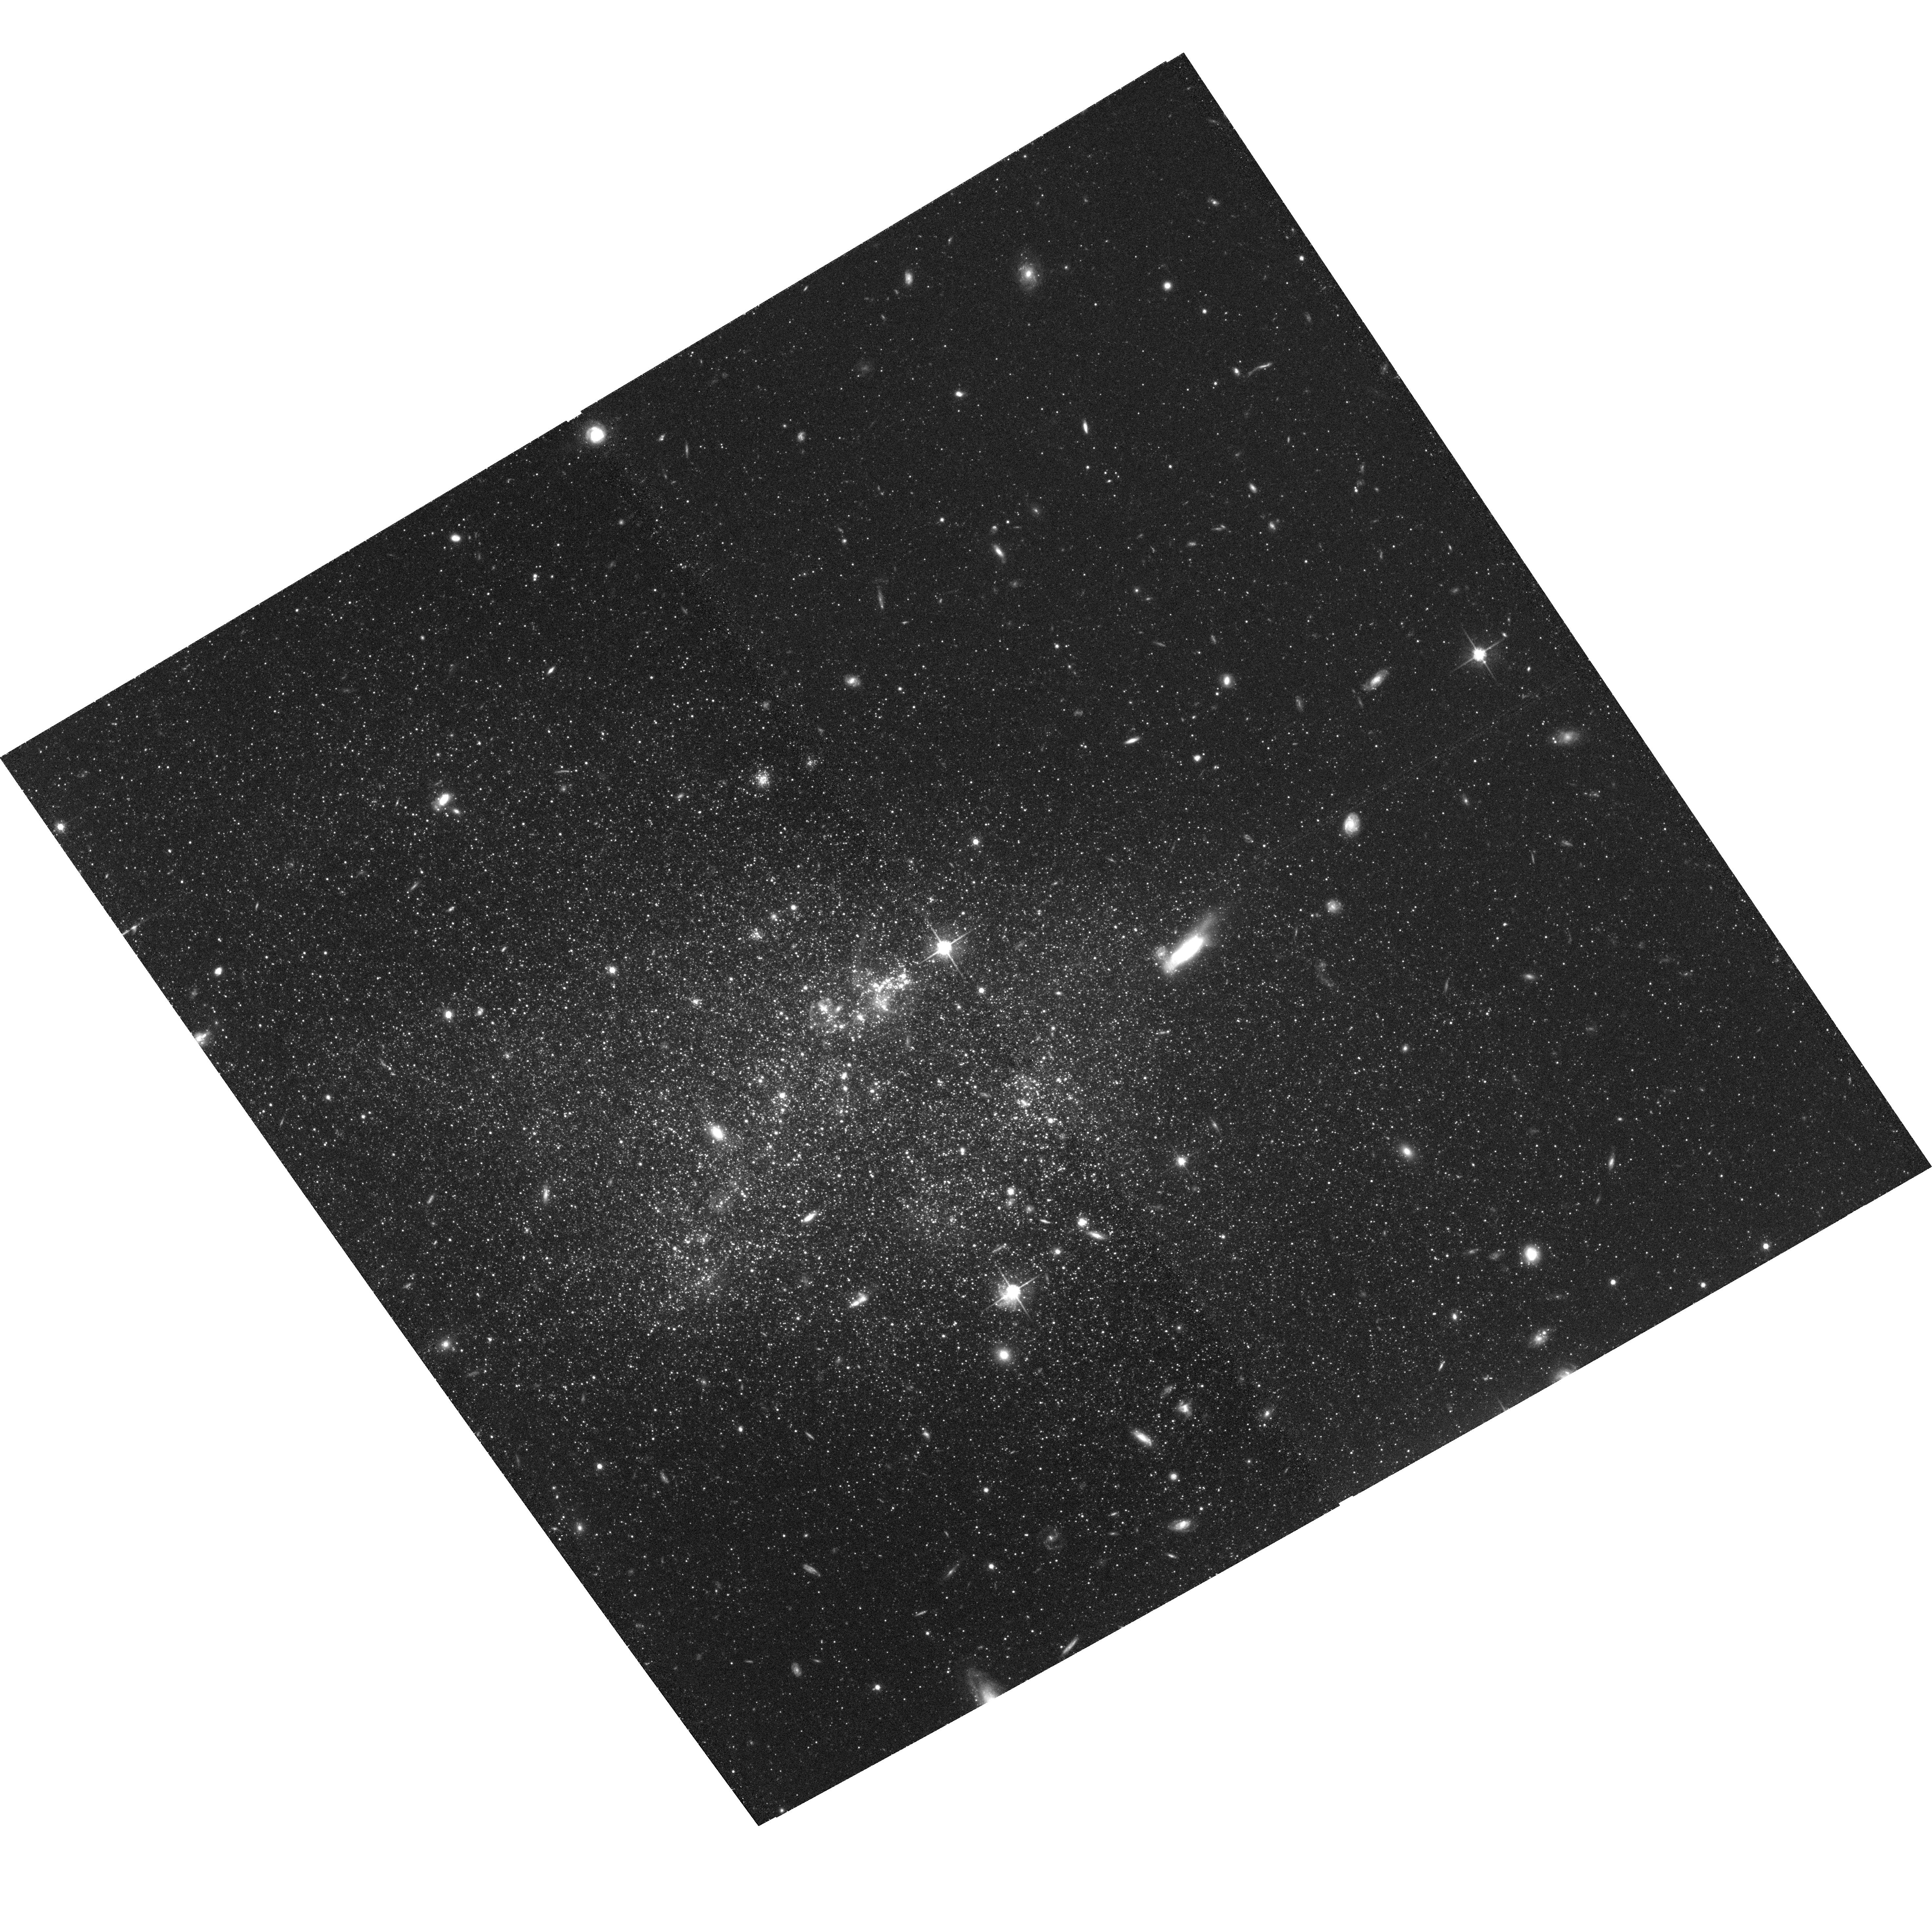
Target: UGC-04459. Instrument: ACS/WFC. Filter: F814W. Exposure: 1.3 h. Observation ID: hst_10605_05_acs_wfc_f814w_j9cm05

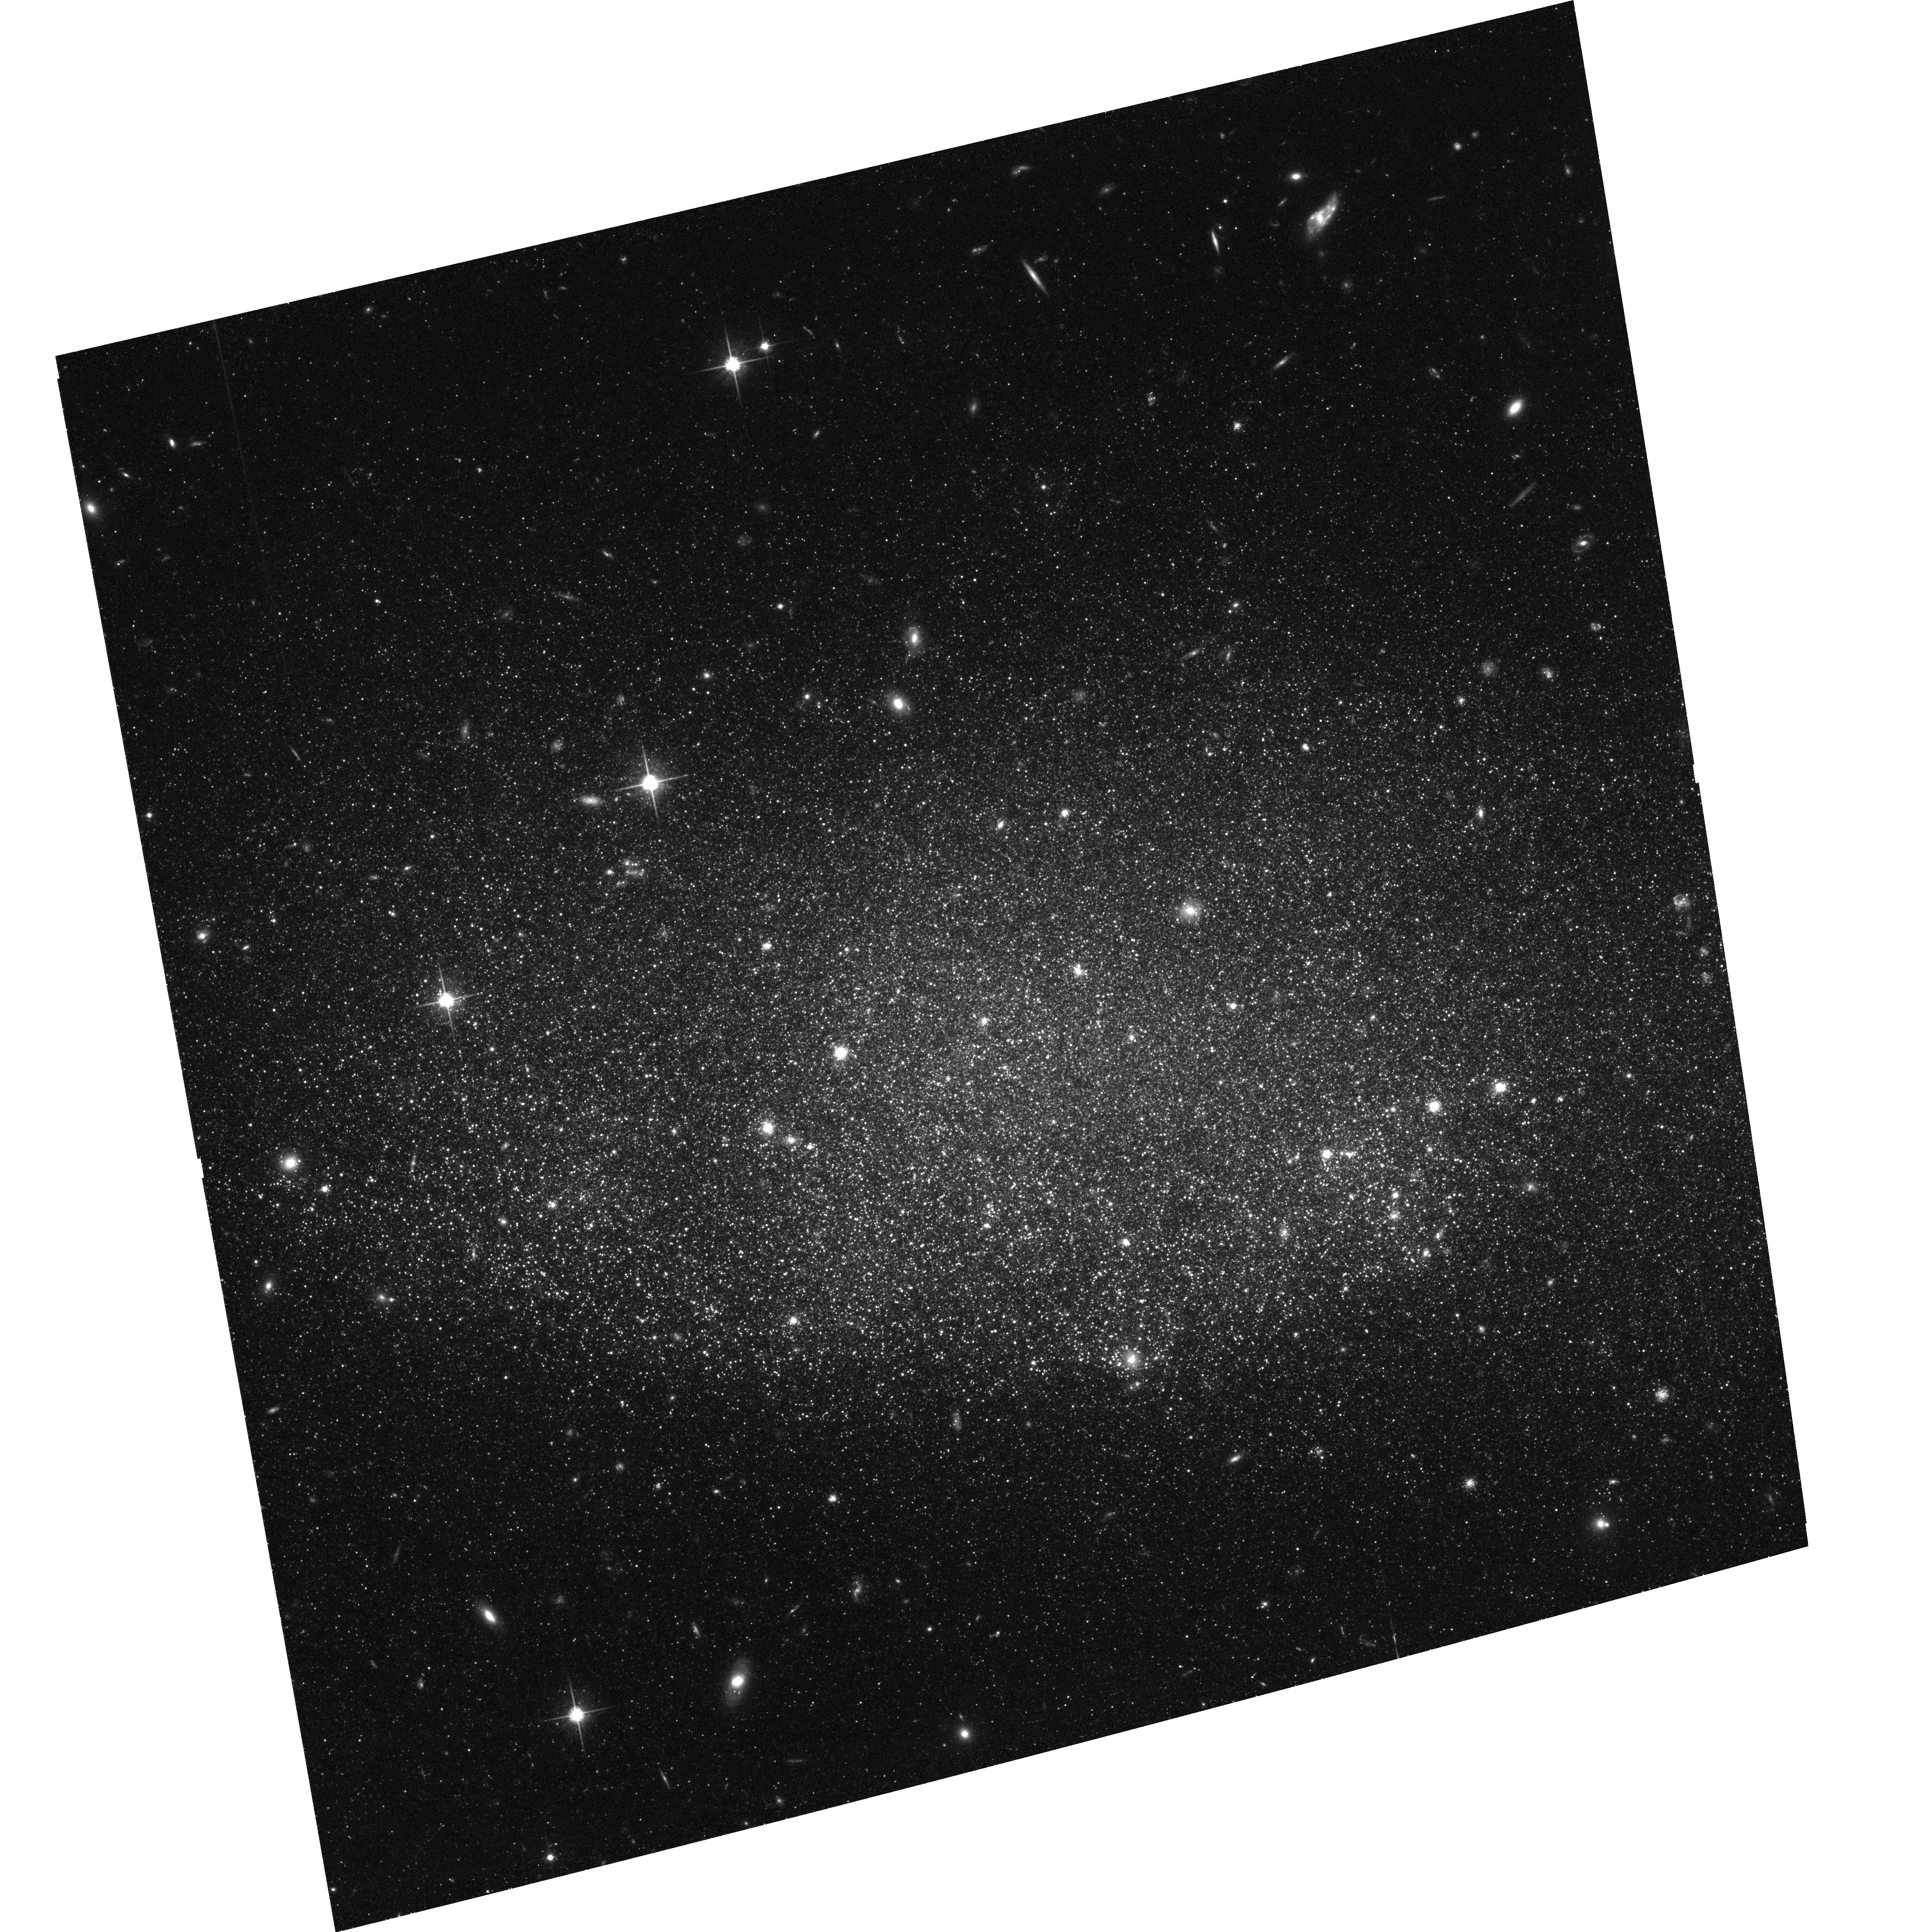
Target: UGC-08201. Instrument: ACS/WFC. Filter: F814W. Exposure: 1.3 h. Observation ID: hst_10605_08_acs_wfc_f814w_j9cm08

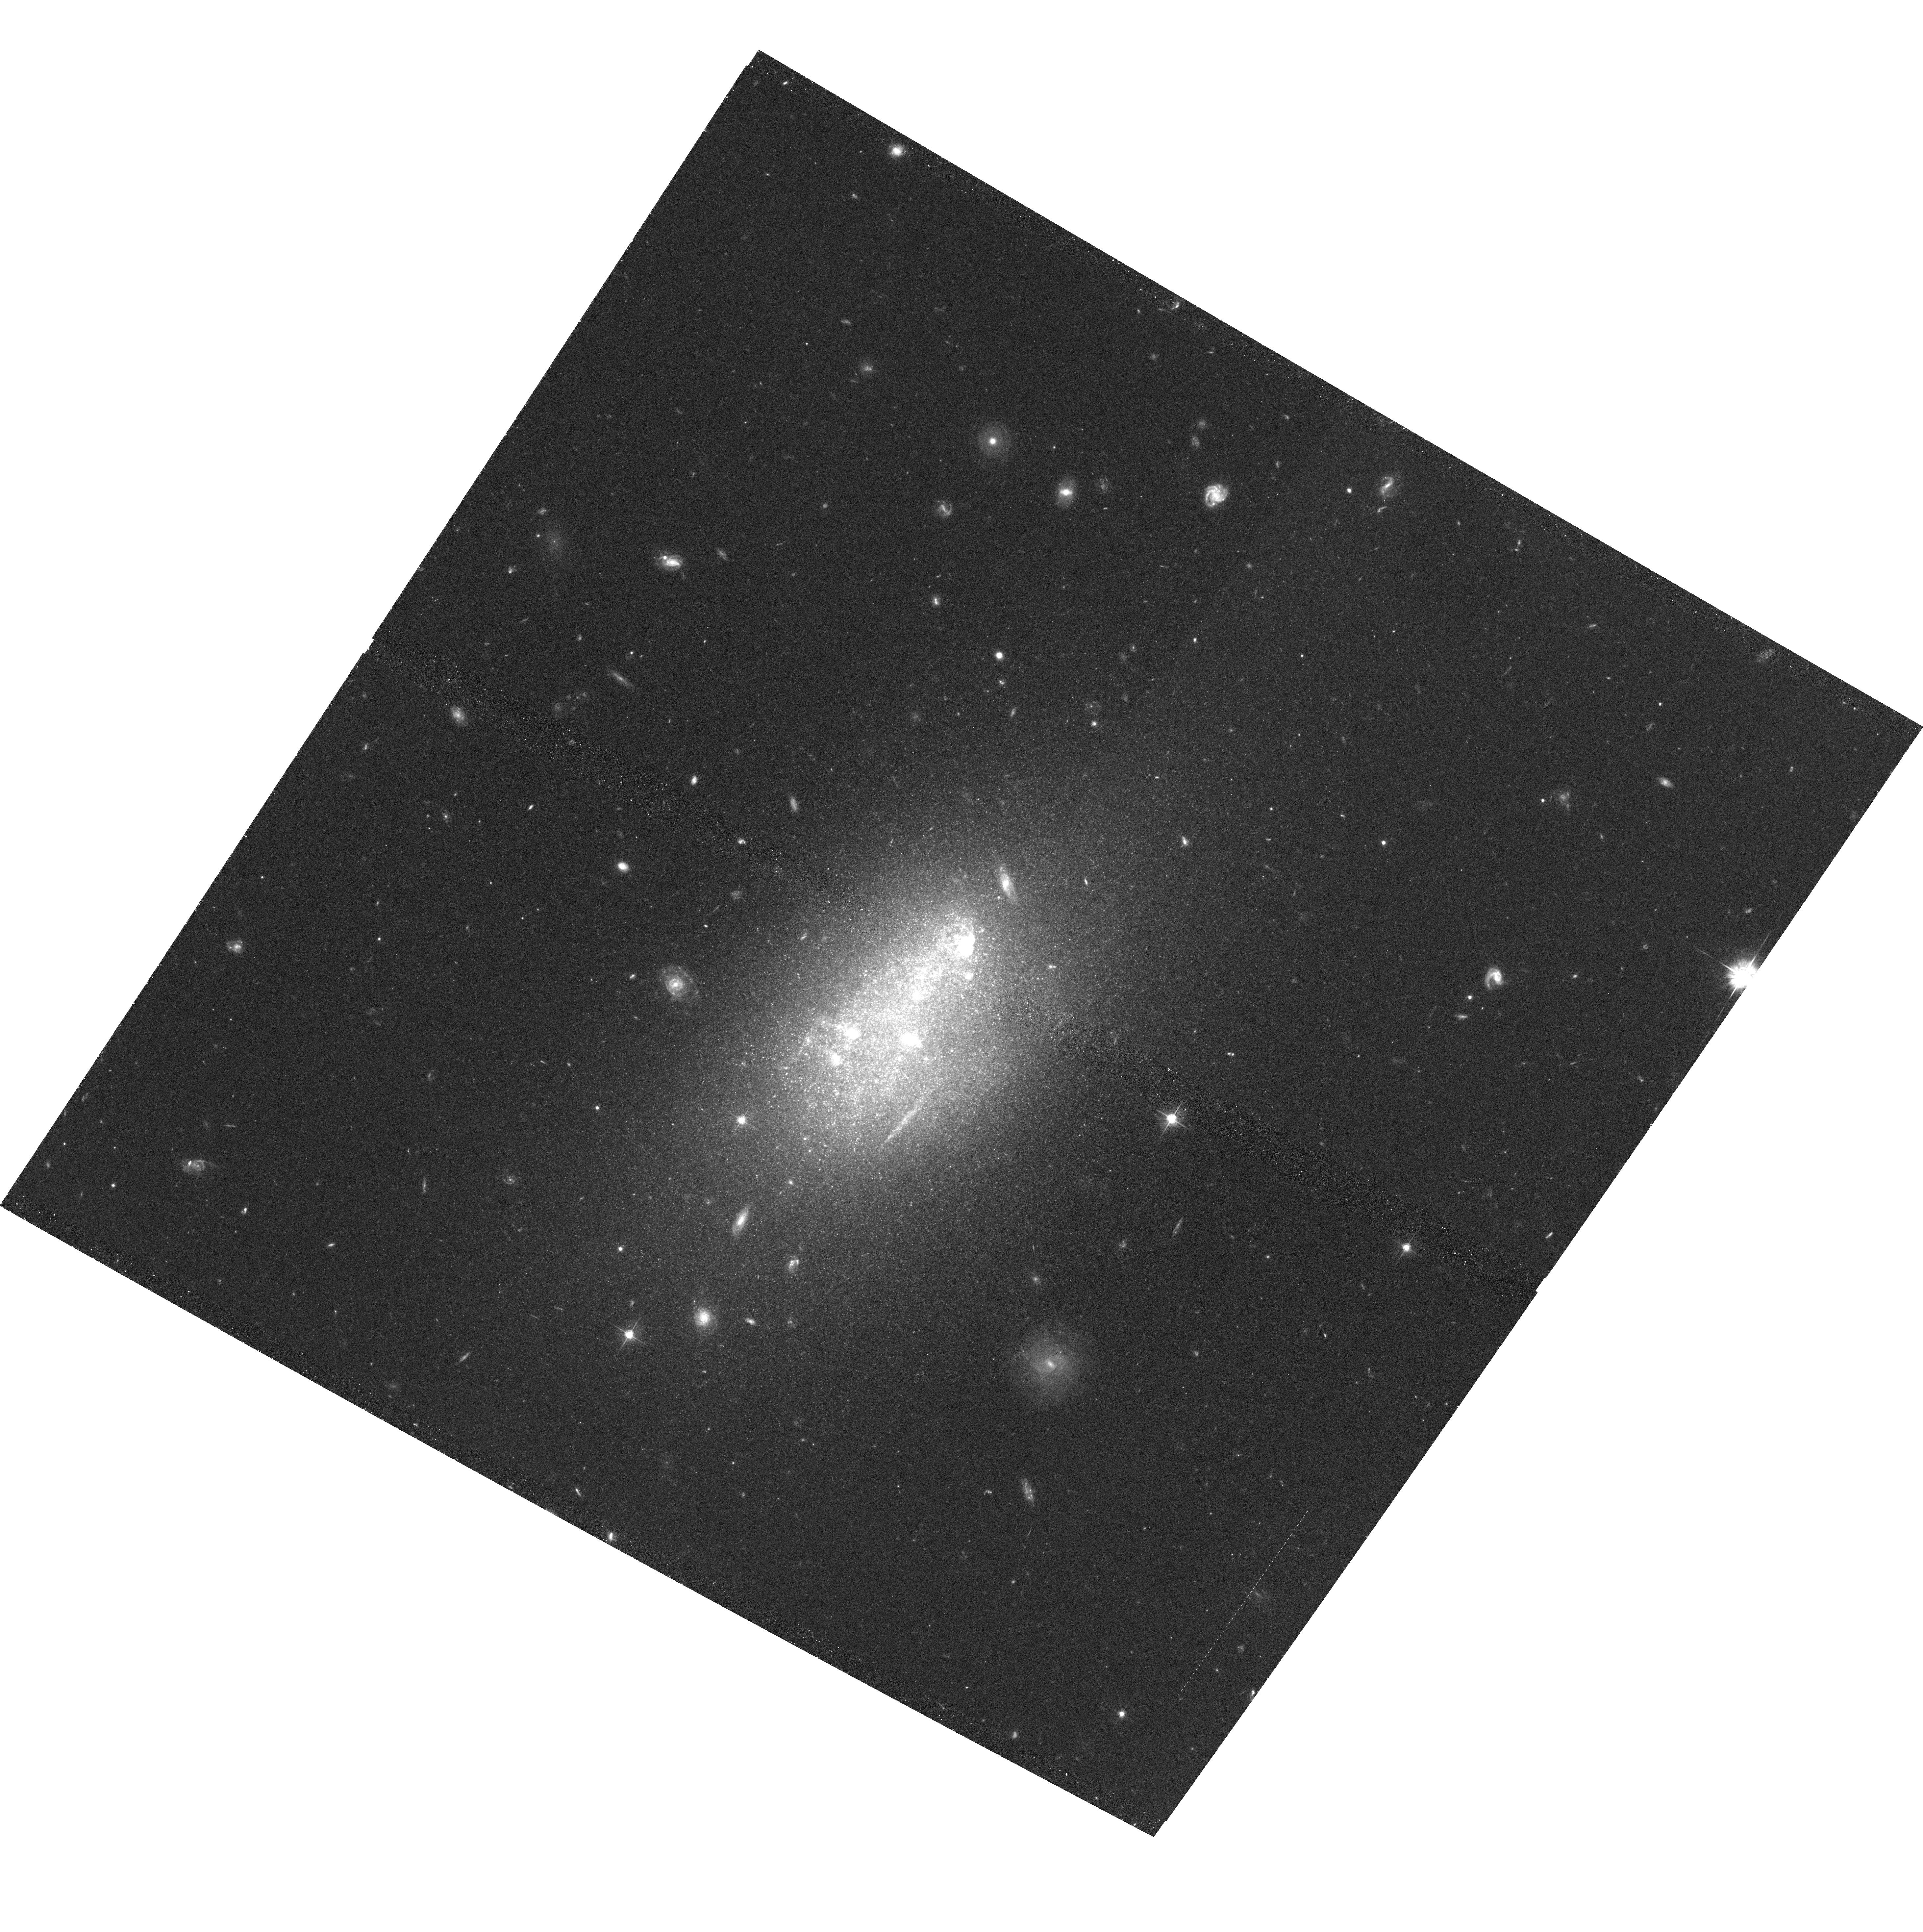
Target: UGC-05423. Instrument: ACS/WFC. Filter: F555W. Exposure: 1.3 h. Observation ID: hst_10605_02_acs_wfc_f555w_j9cm02

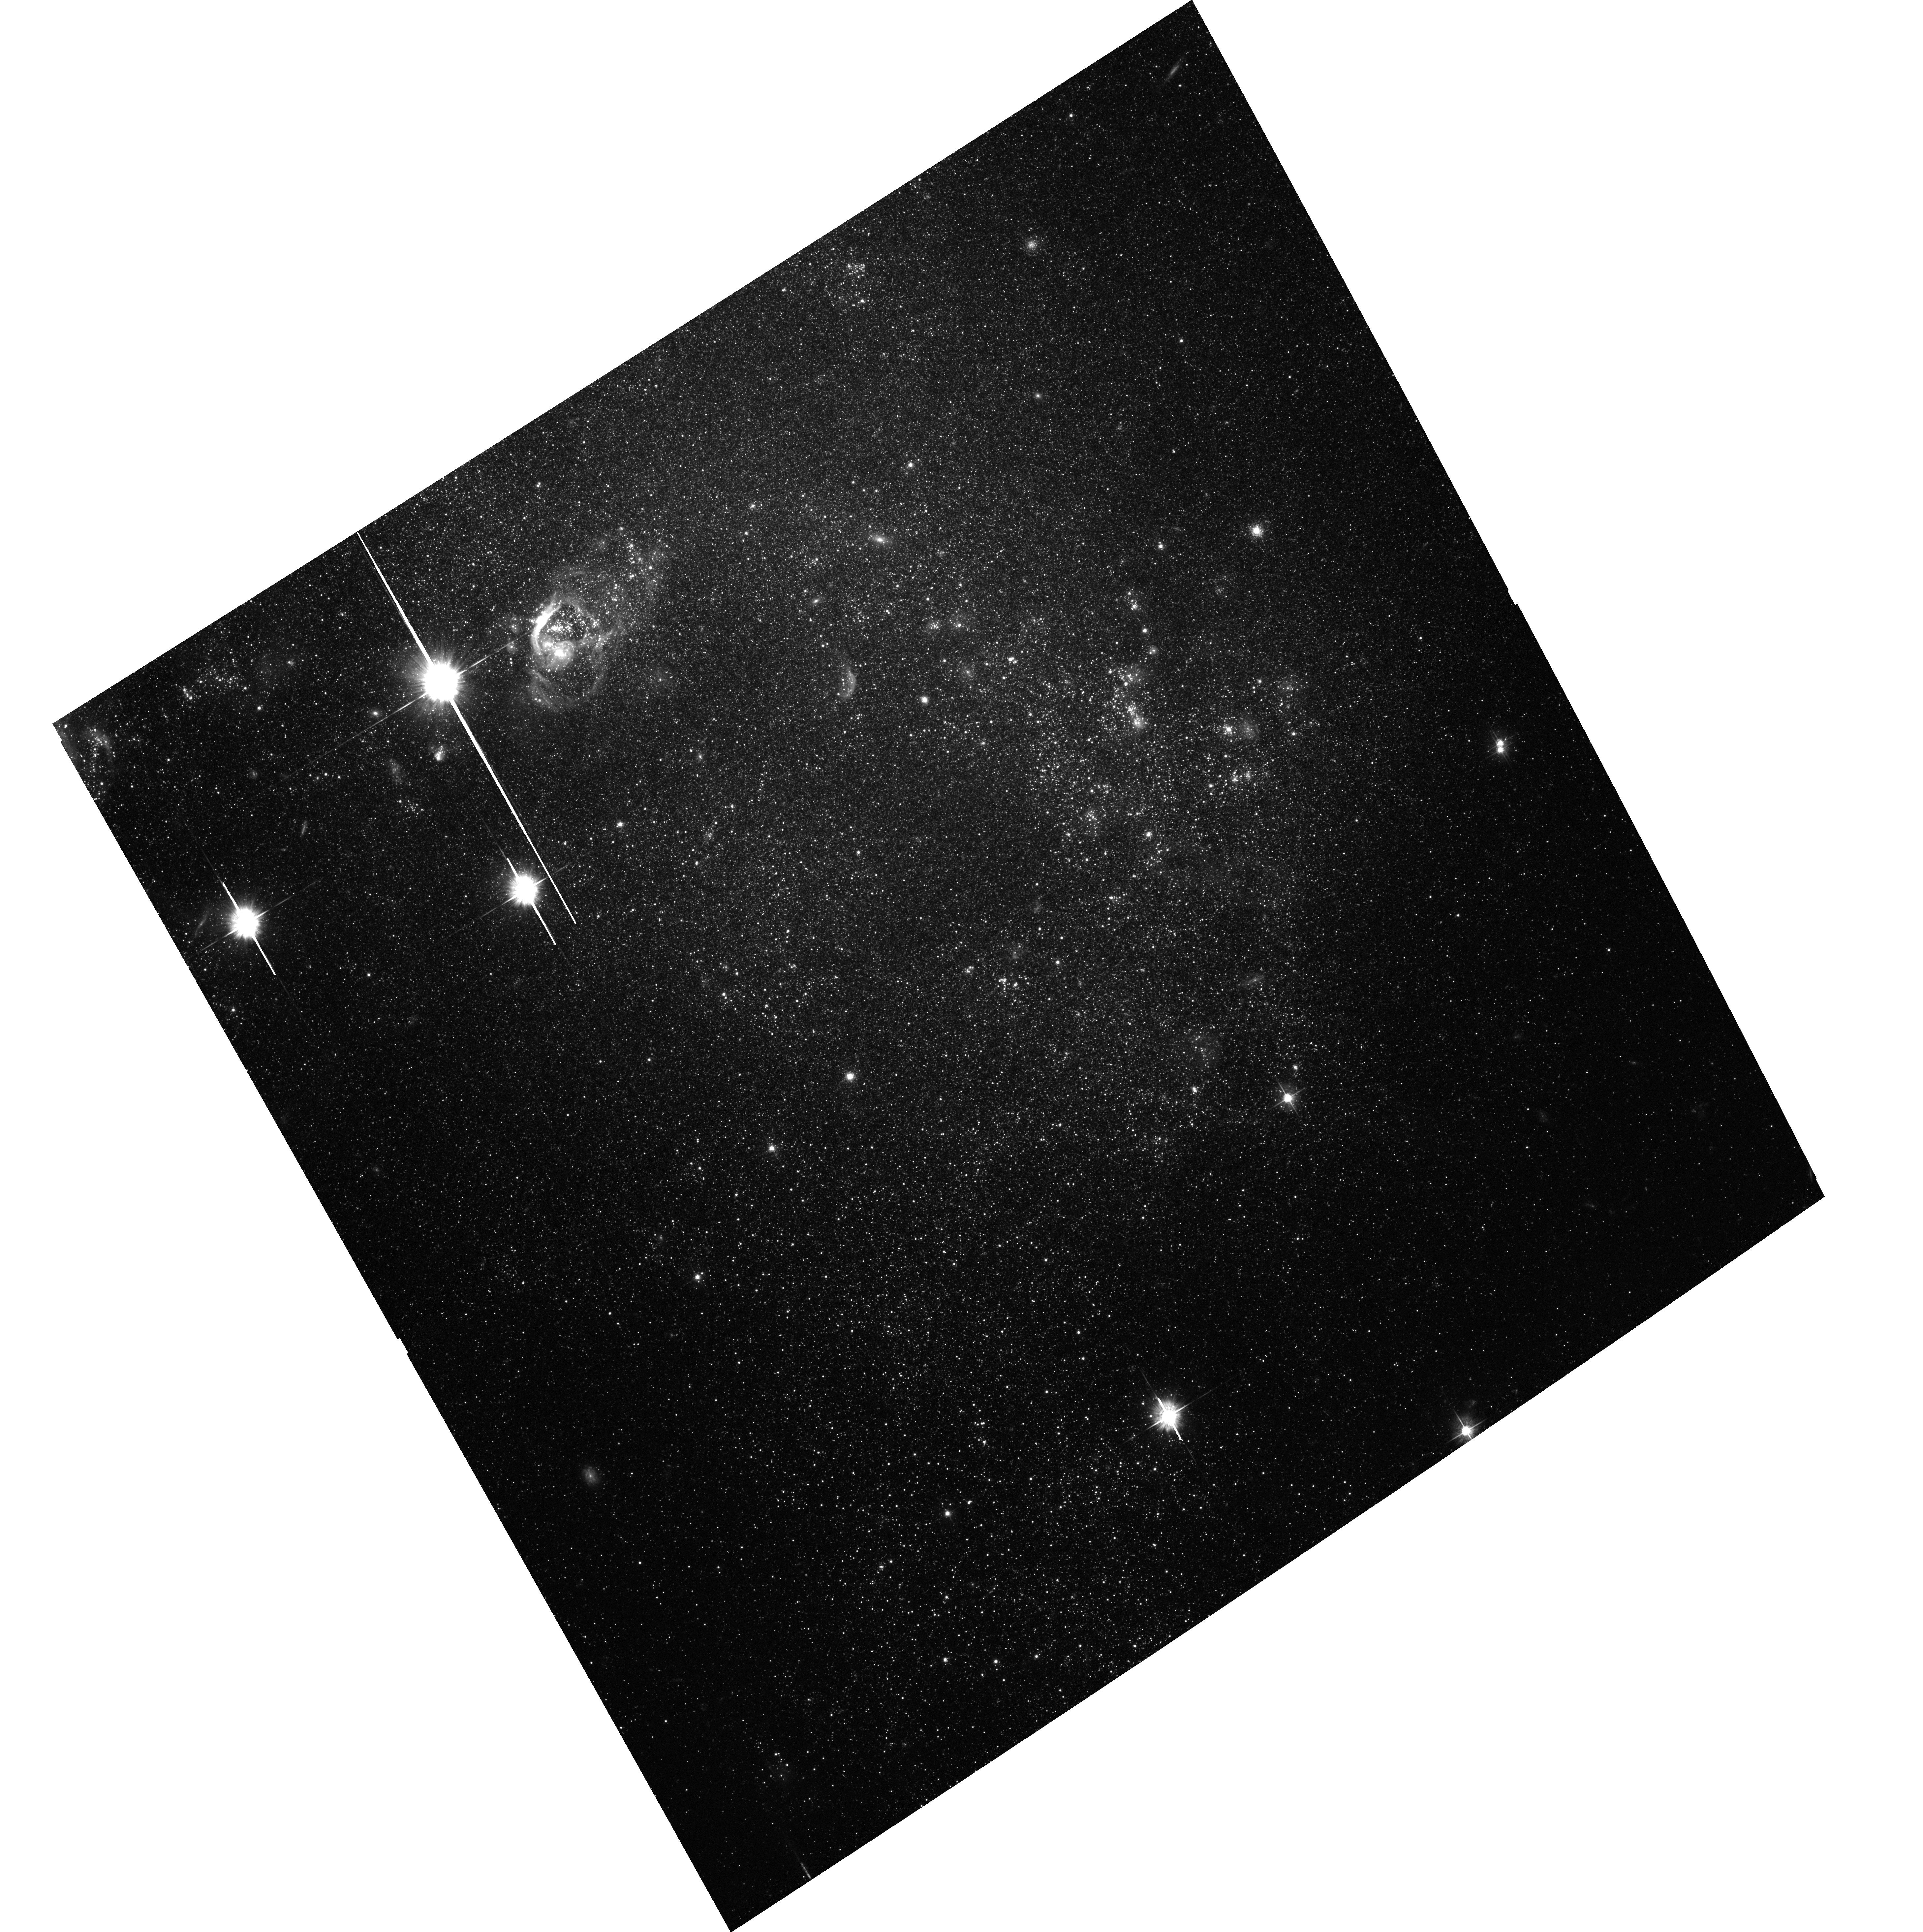
Target: UGC-4305-1. Instrument: ACS/WFC. Filter: F555W. Exposure: 1.3 h. Observation ID: hst_10605_07_acs_wfc_f555w_j9cm07

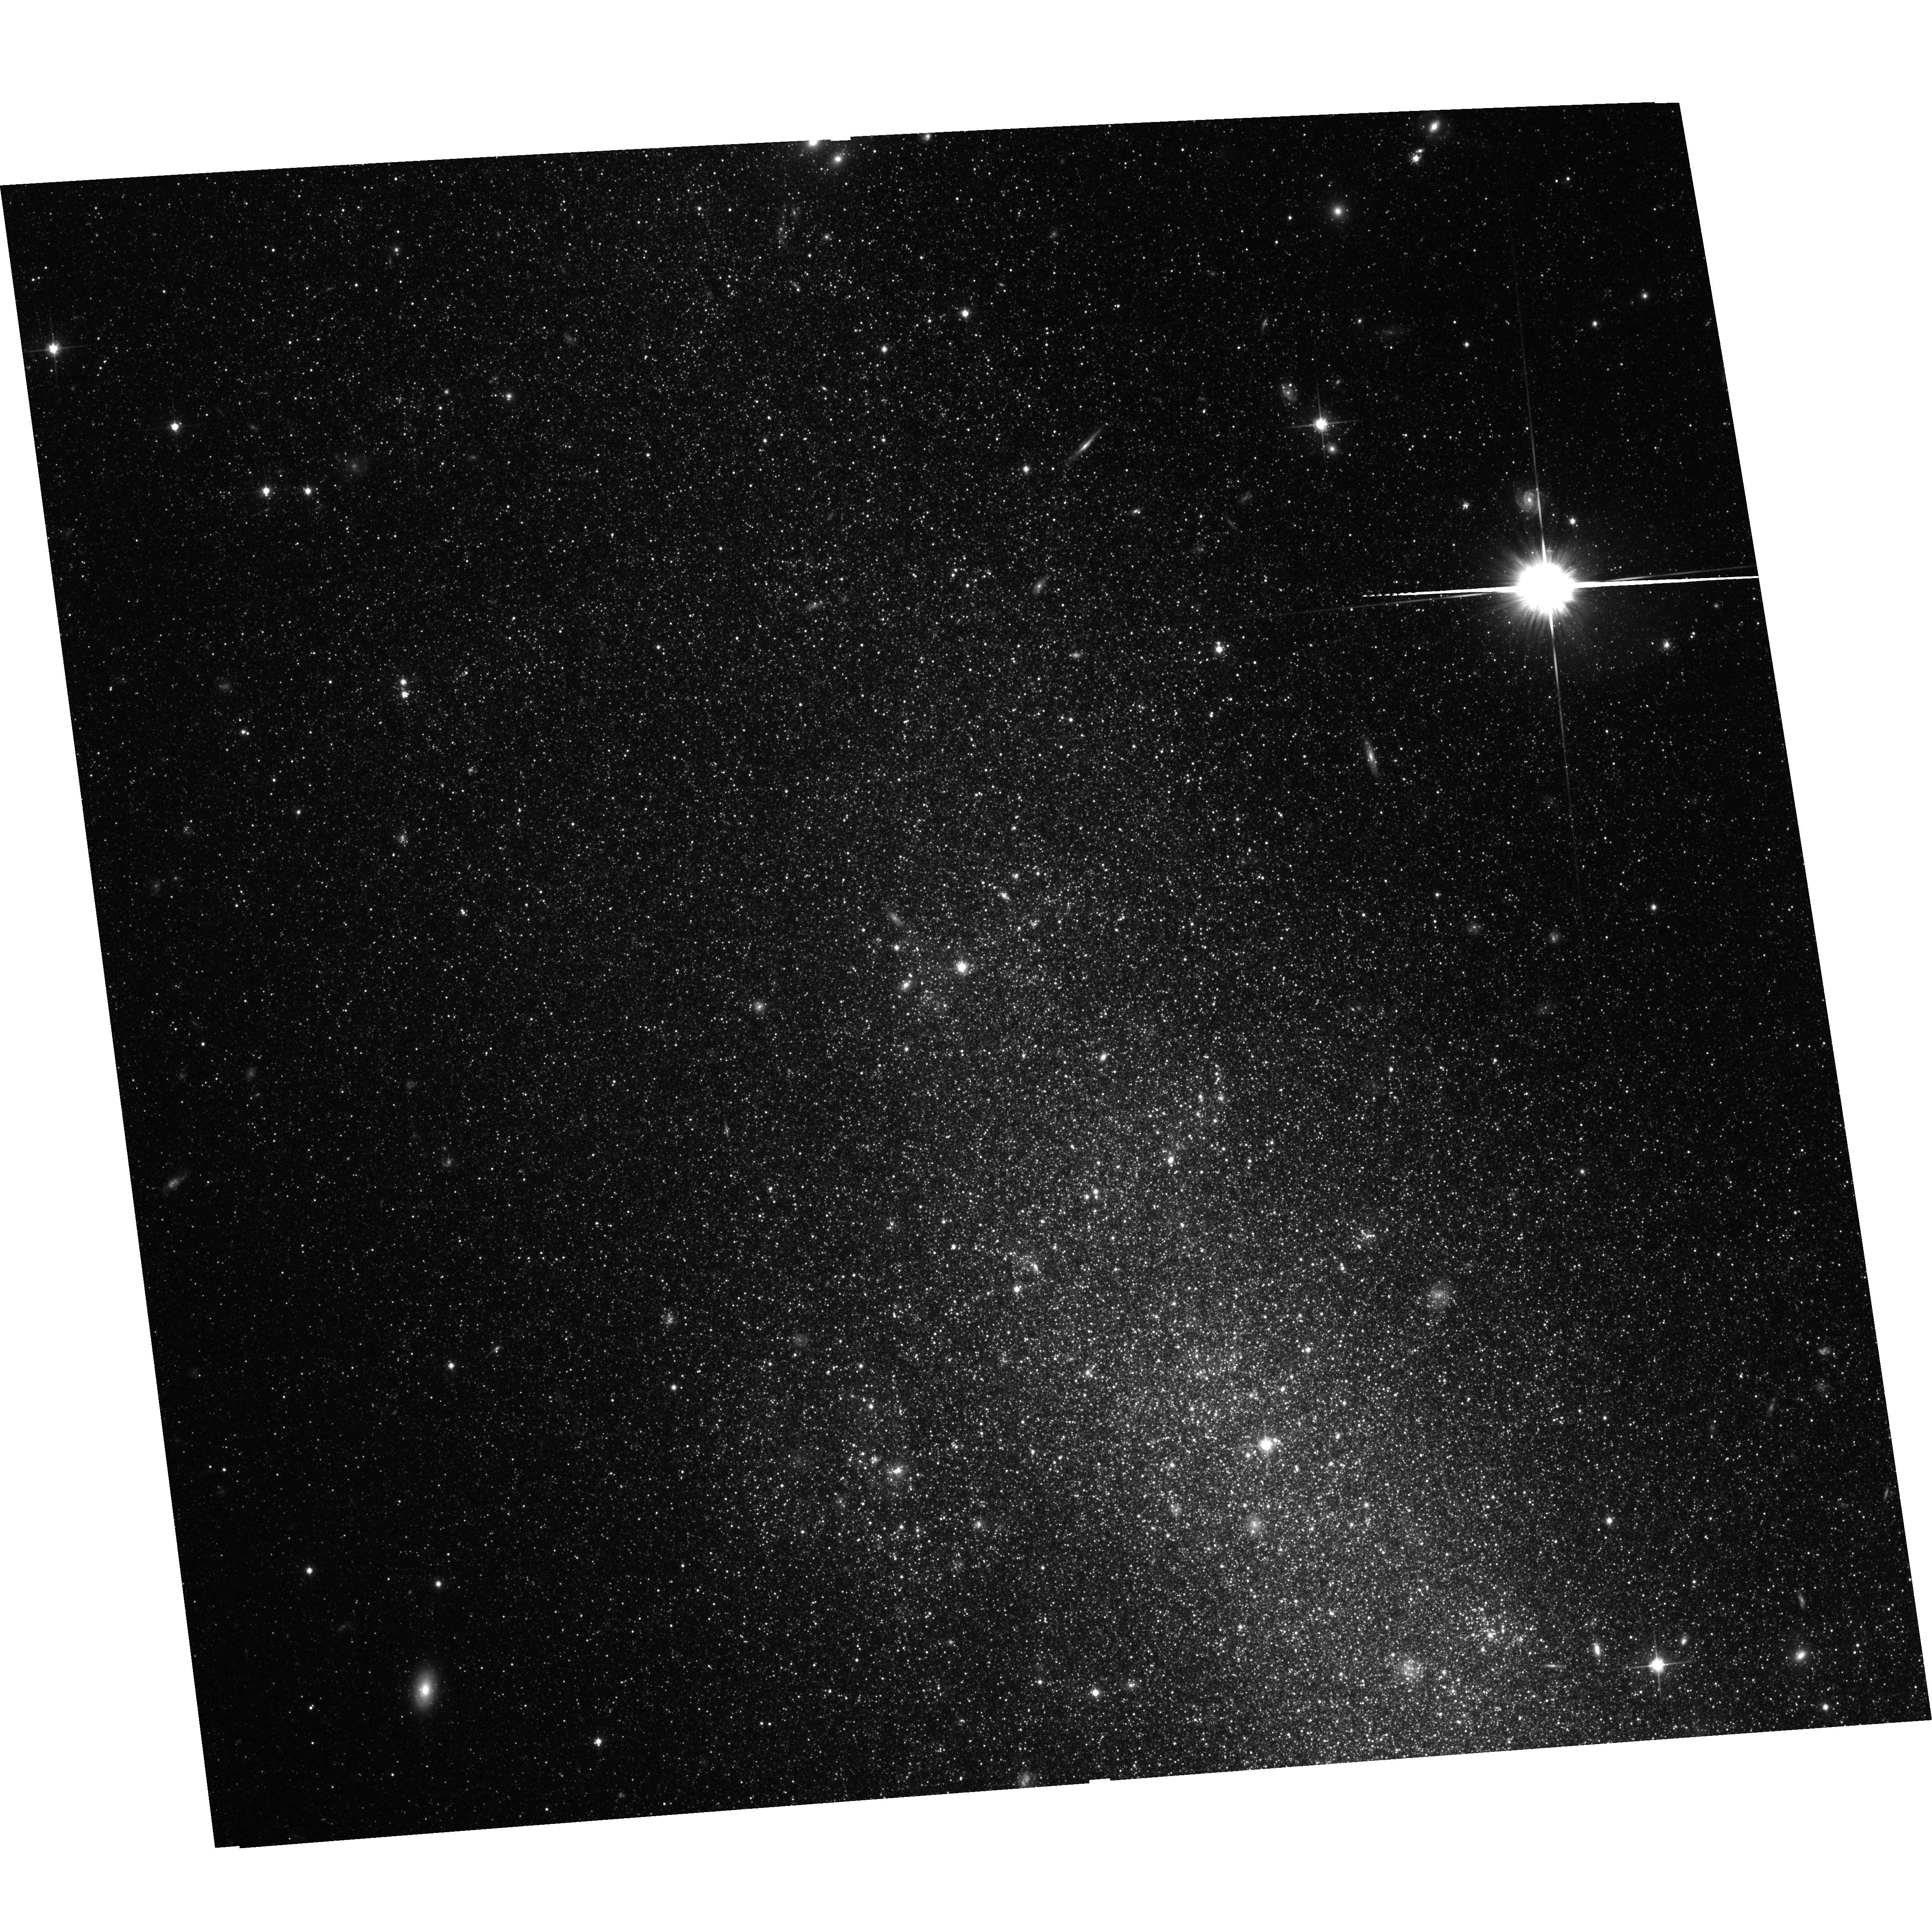
Target: NGC-2366-2. Instrument: ACS/WFC. Filter: F814W. Exposure: 1.3 h. Observation ID: hst_10605_z9_acs_wfc_f814w_j9cmz9

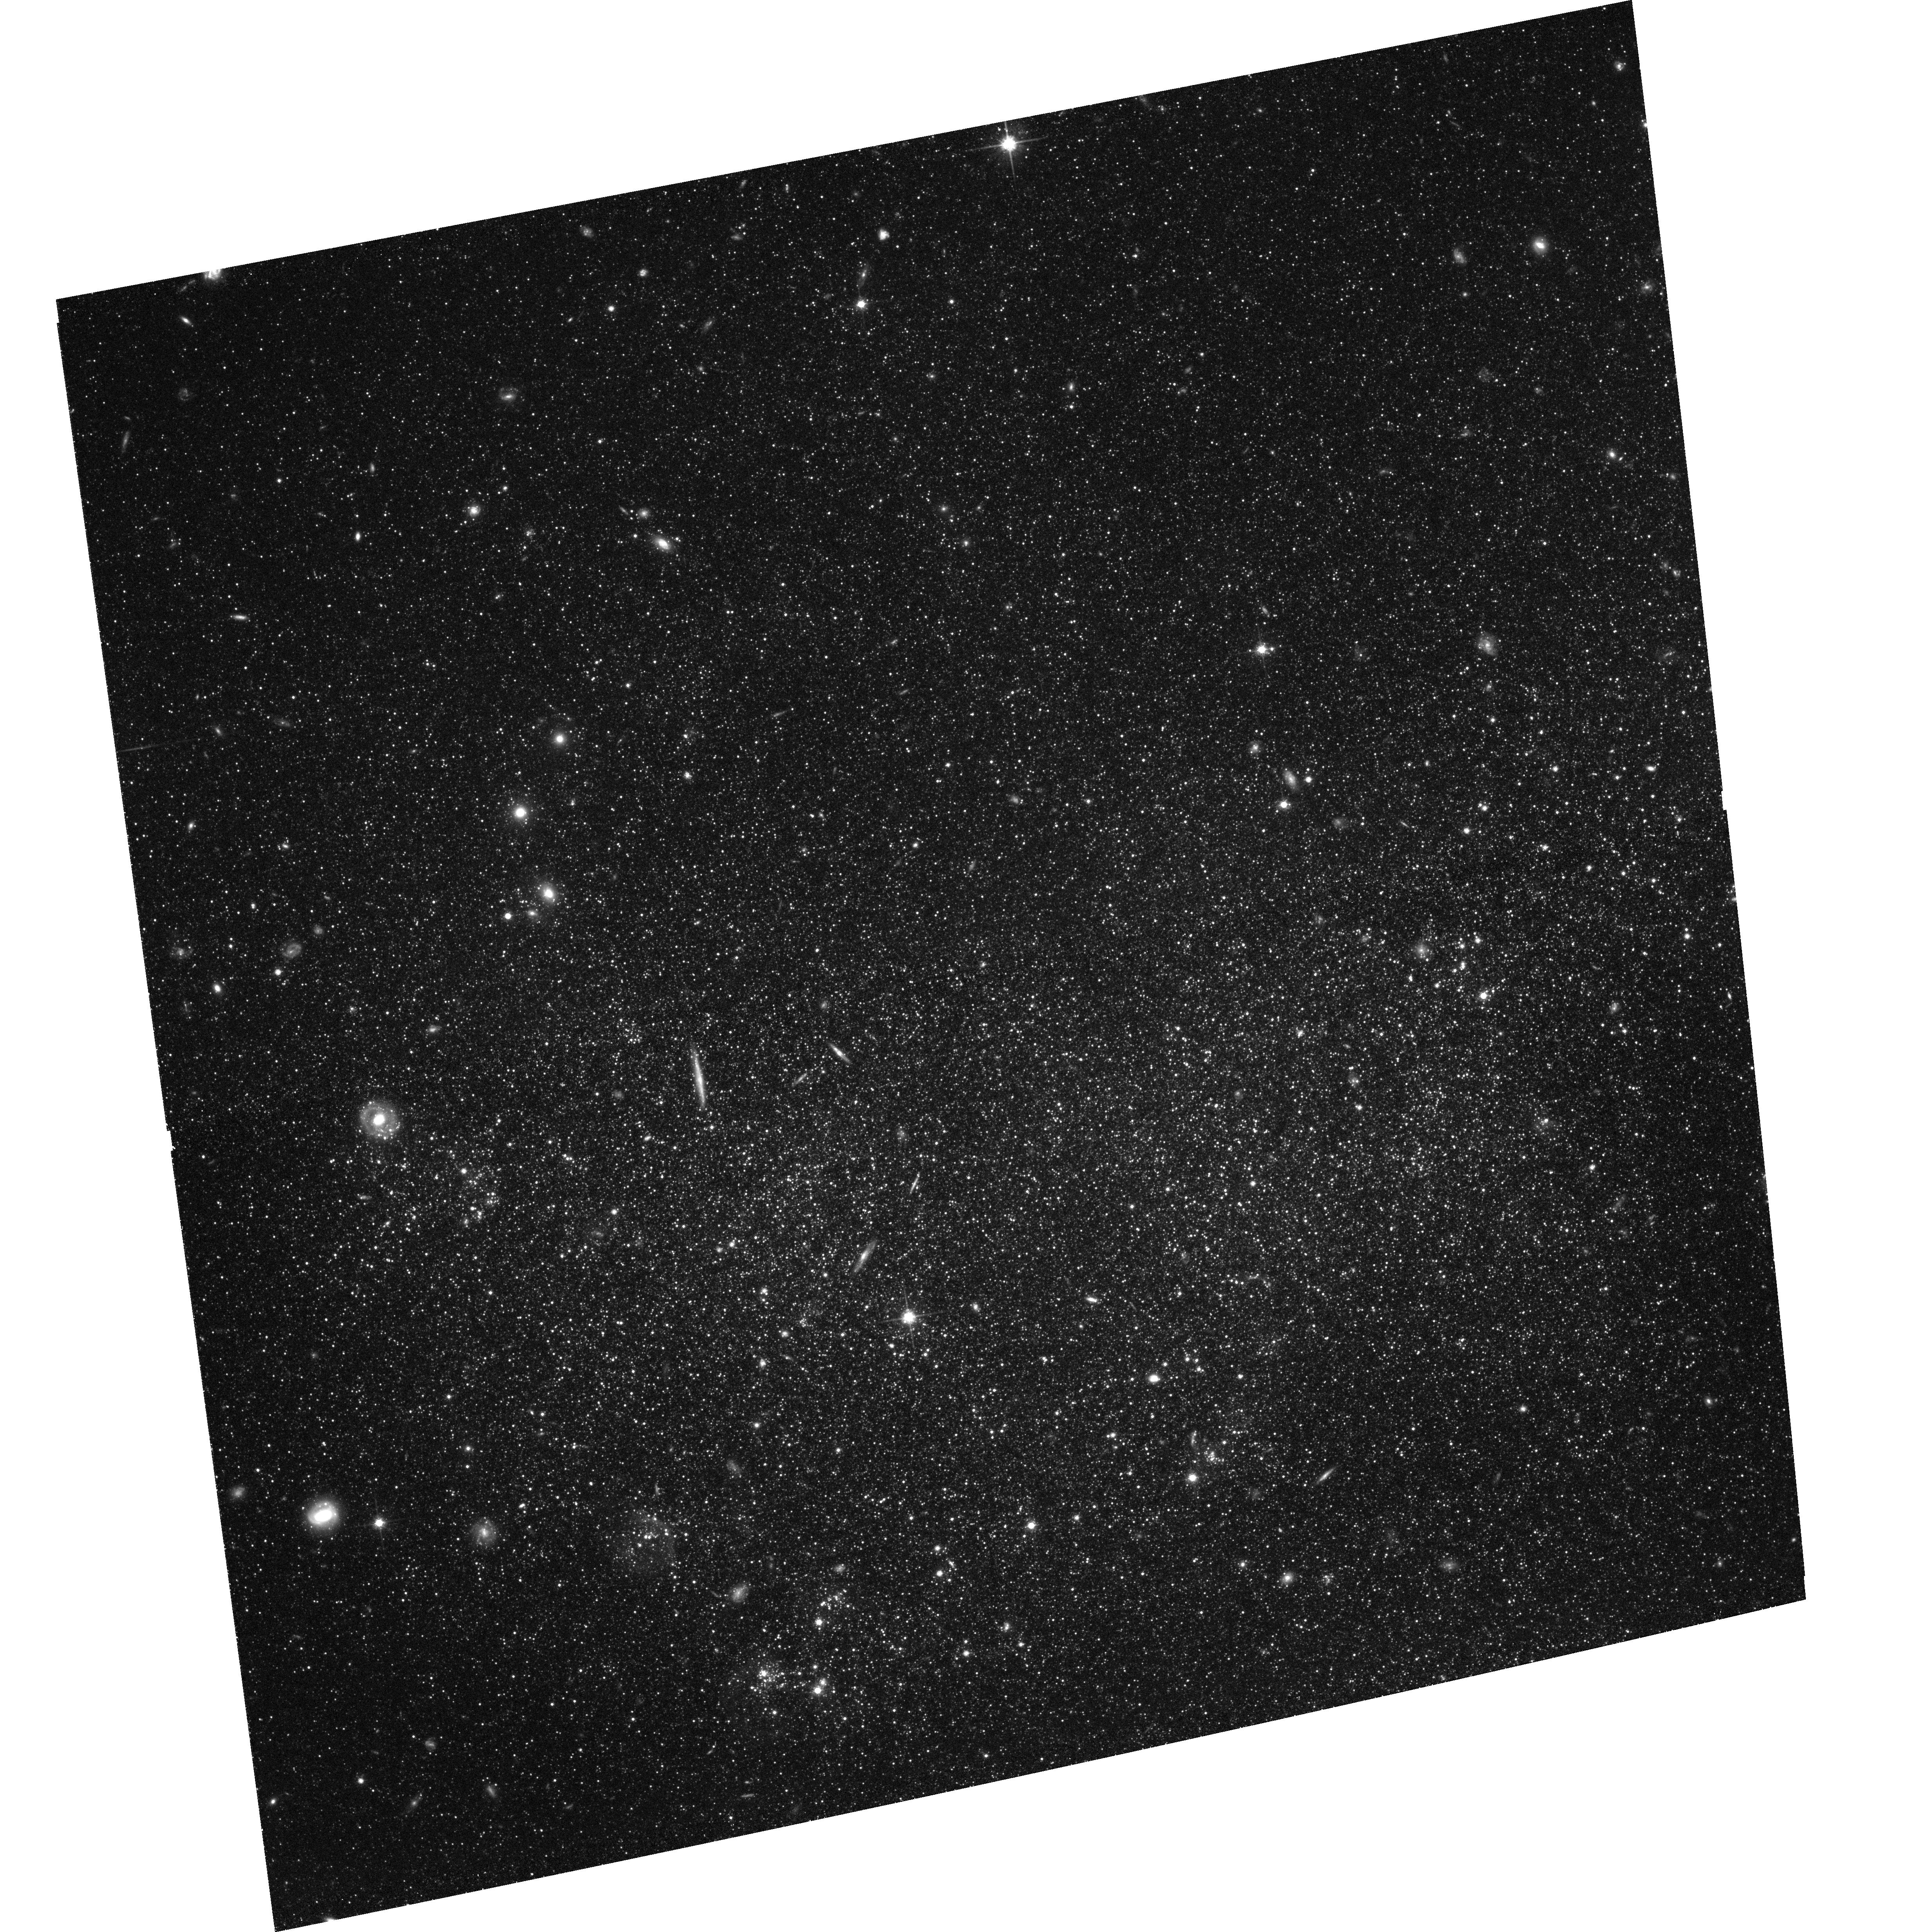
Target: UGC-5139. Instrument: ACS/WFC. Filter: F814W. Exposure: 1.6 h. Observation ID: hst_10605_04_acs_wfc_f814w_j9cm04

Quantifying Star Formation and Feedback: The M81 Group Dwarf Galaxies (PI: Skillman, Evan D.)

Studies of the impact of star formation via stellar winds and supernovae ('feedback') on the properties of a galaxy are of fundamental importance to understanding galaxy evolution. One crucial aspect in these studies is a precise census of the recent star formation in a galaxy. The aim of this proposal is to obtain spatially resolved star formation histories with a time resolution of roughly 30 Myr over the last 500 Myr in a carefully designed sample using the absolutely unique capabilities of the ACS. Our sample comprises 10 galaxies in the M81 group which is host to a wide diversity of dwarf star forming galaxies. They span ranges of 6 magnitudes in luminosity, 1000 in current star formation rate, and 0.5 dex in metallicity. The ACS observations will allow us to directly observe the strength and spatial relationships of all of the star formation in these galaxies in the last 500 Myr. We can then quantify the star formation and measure (1) the fraction of star formation that is triggered by feedback, (2) the fraction of star formation that occurs in clusters and associations, and (3) to what degree future star formation is governed by the feedback from previous star formation. The ACS observations will be complemented with high-quality ancillary data collected by our team for all galaxies (e.g., Spitzer, UV/optical/NIR, VLA HI). We will calculate the energy created by star formation events and compare it to the estimated energy deposited into the local ISM. This will enable us to construct prescriptions of how star formation and feedback depend on metallicity, size, gas content, and current star formation rates in galaxies. Our resolved star formation maps will be compared with star formation rates inferred from H-alpha, UV, and IR observations - allowing an independent calibration of these techniques. Recent ACS imaging by us of one galaxy in the same group clearly demonstrates the feasibility of the proposed program. Most of the sample galaxies are located in the CVZ, making this an extremely efficient program.